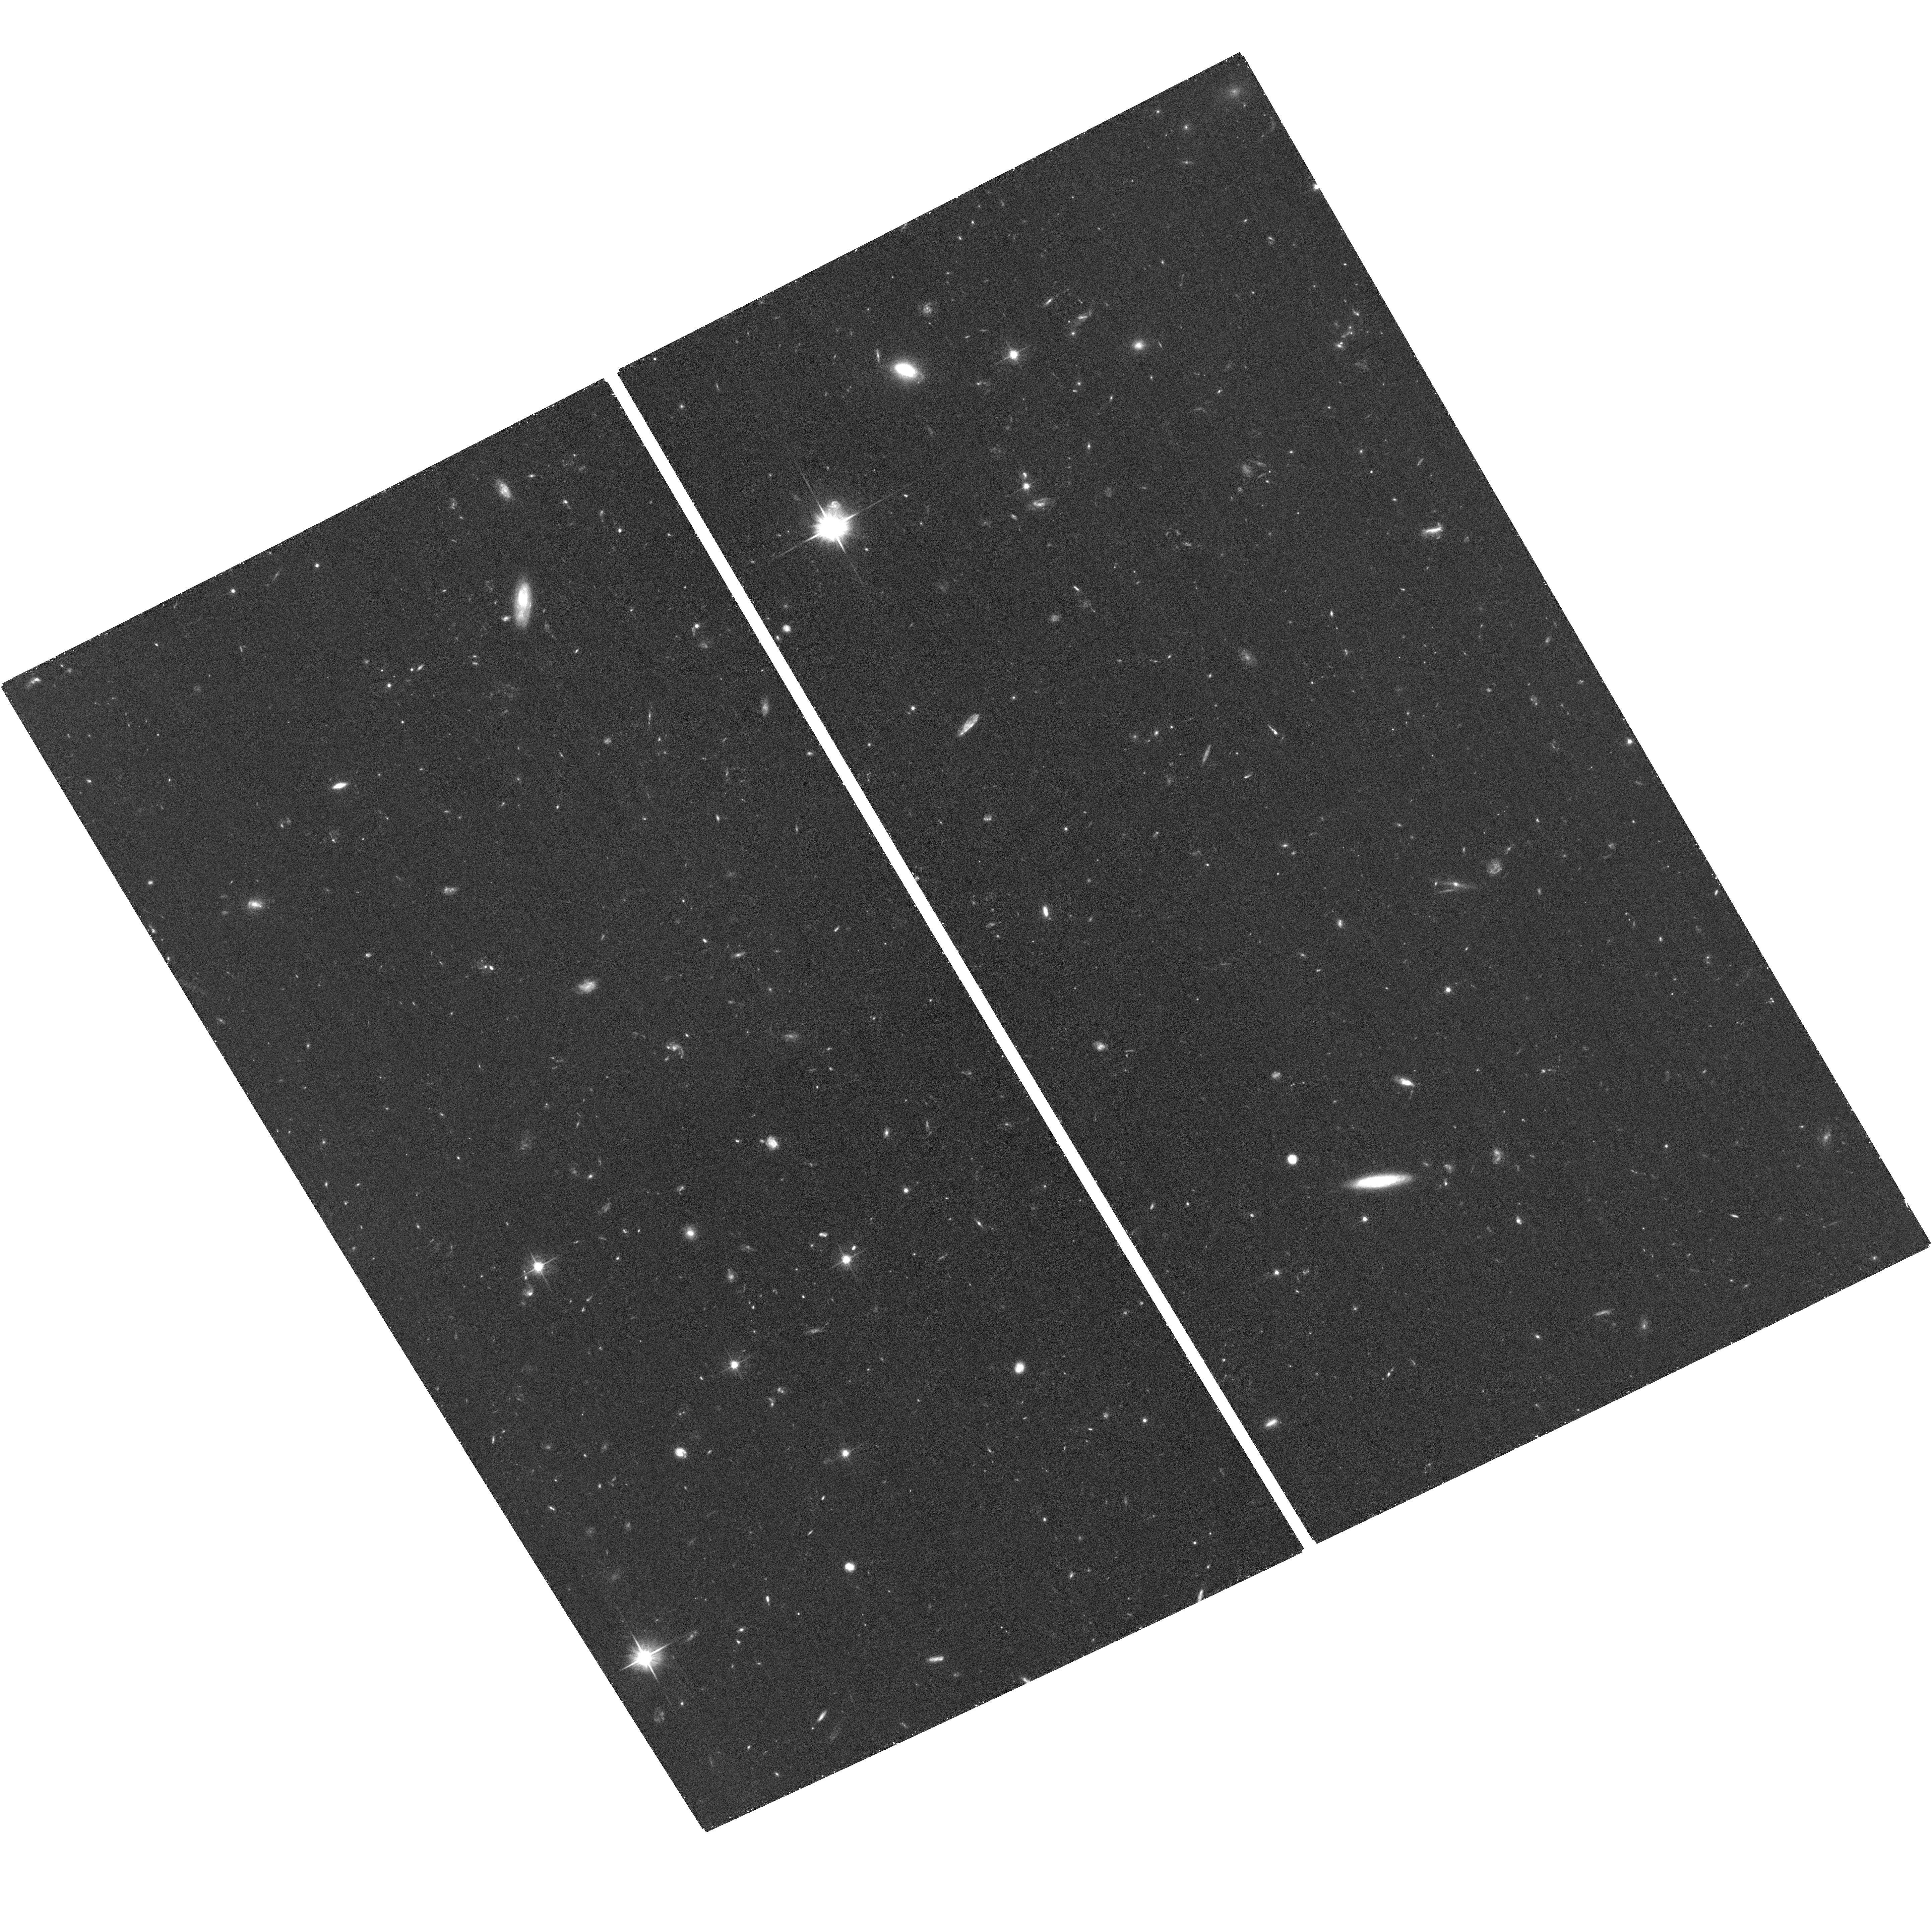
Target: CLGJ120959.0+495352. Instrument: ACS/WFC. Filter: F606W. Exposure: 32 min. Observation ID: hst_13493_02_acs_wfc_f606w_jcb802

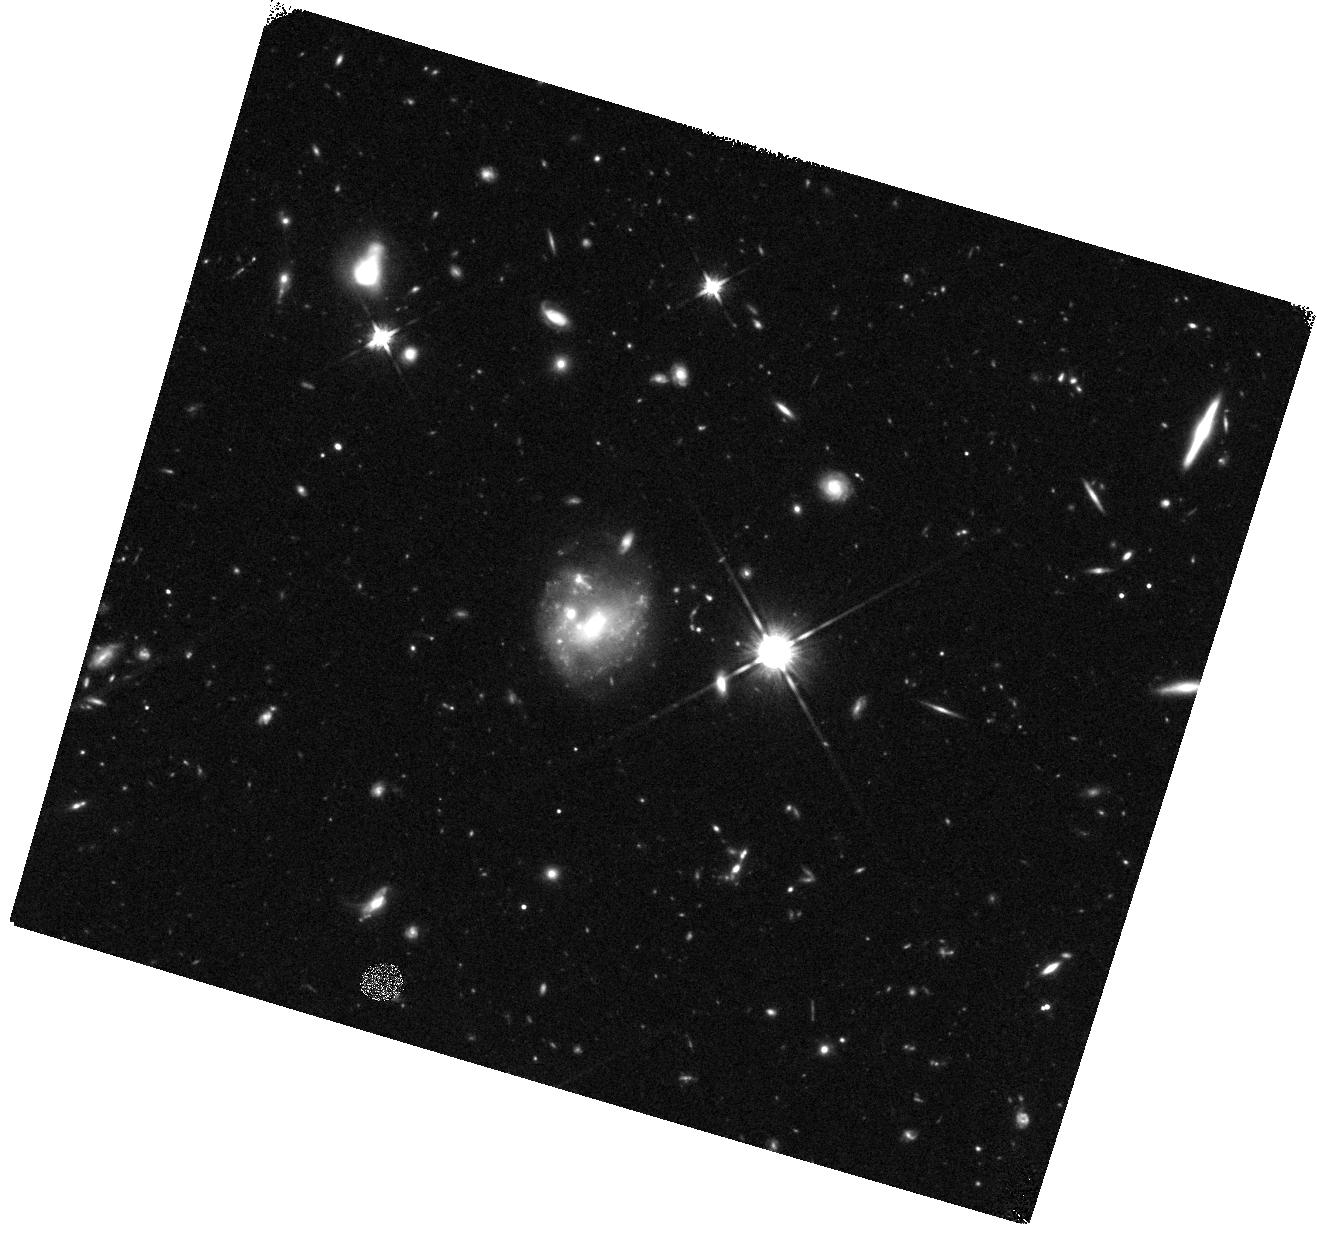
Target: field at RA 182.475°, Dec 49.791°. Instrument: WFC3/IR. Filter: F140W. Exposure: 18 min. Observation ID: hst_13493_04_wfc3_ir_f140w_icb804

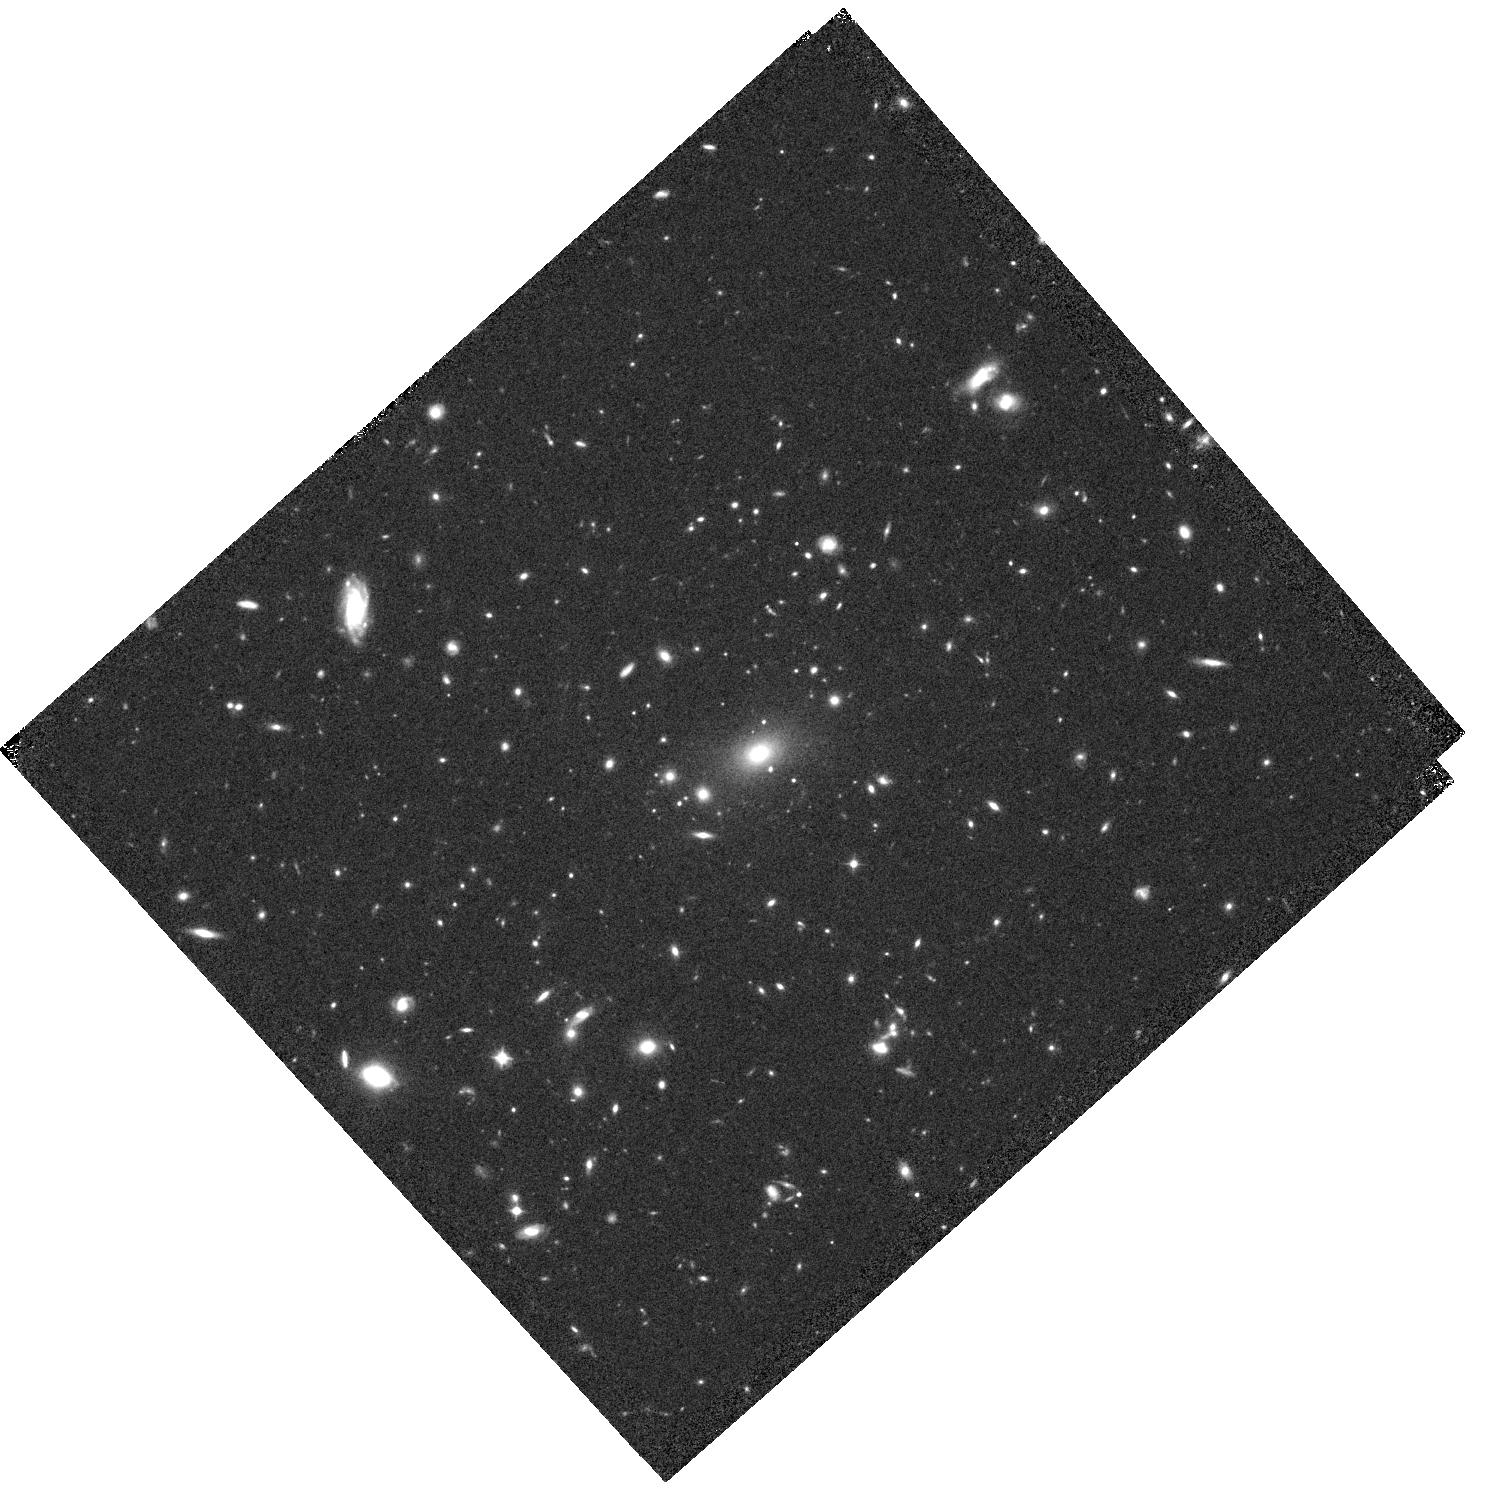
Target: CLGJ120959.0+495352. Instrument: WFC3/IR. Filter: F105W. Exposure: 20 min. Observation ID: hst_13493_05_wfc3_ir_f105w_icb805

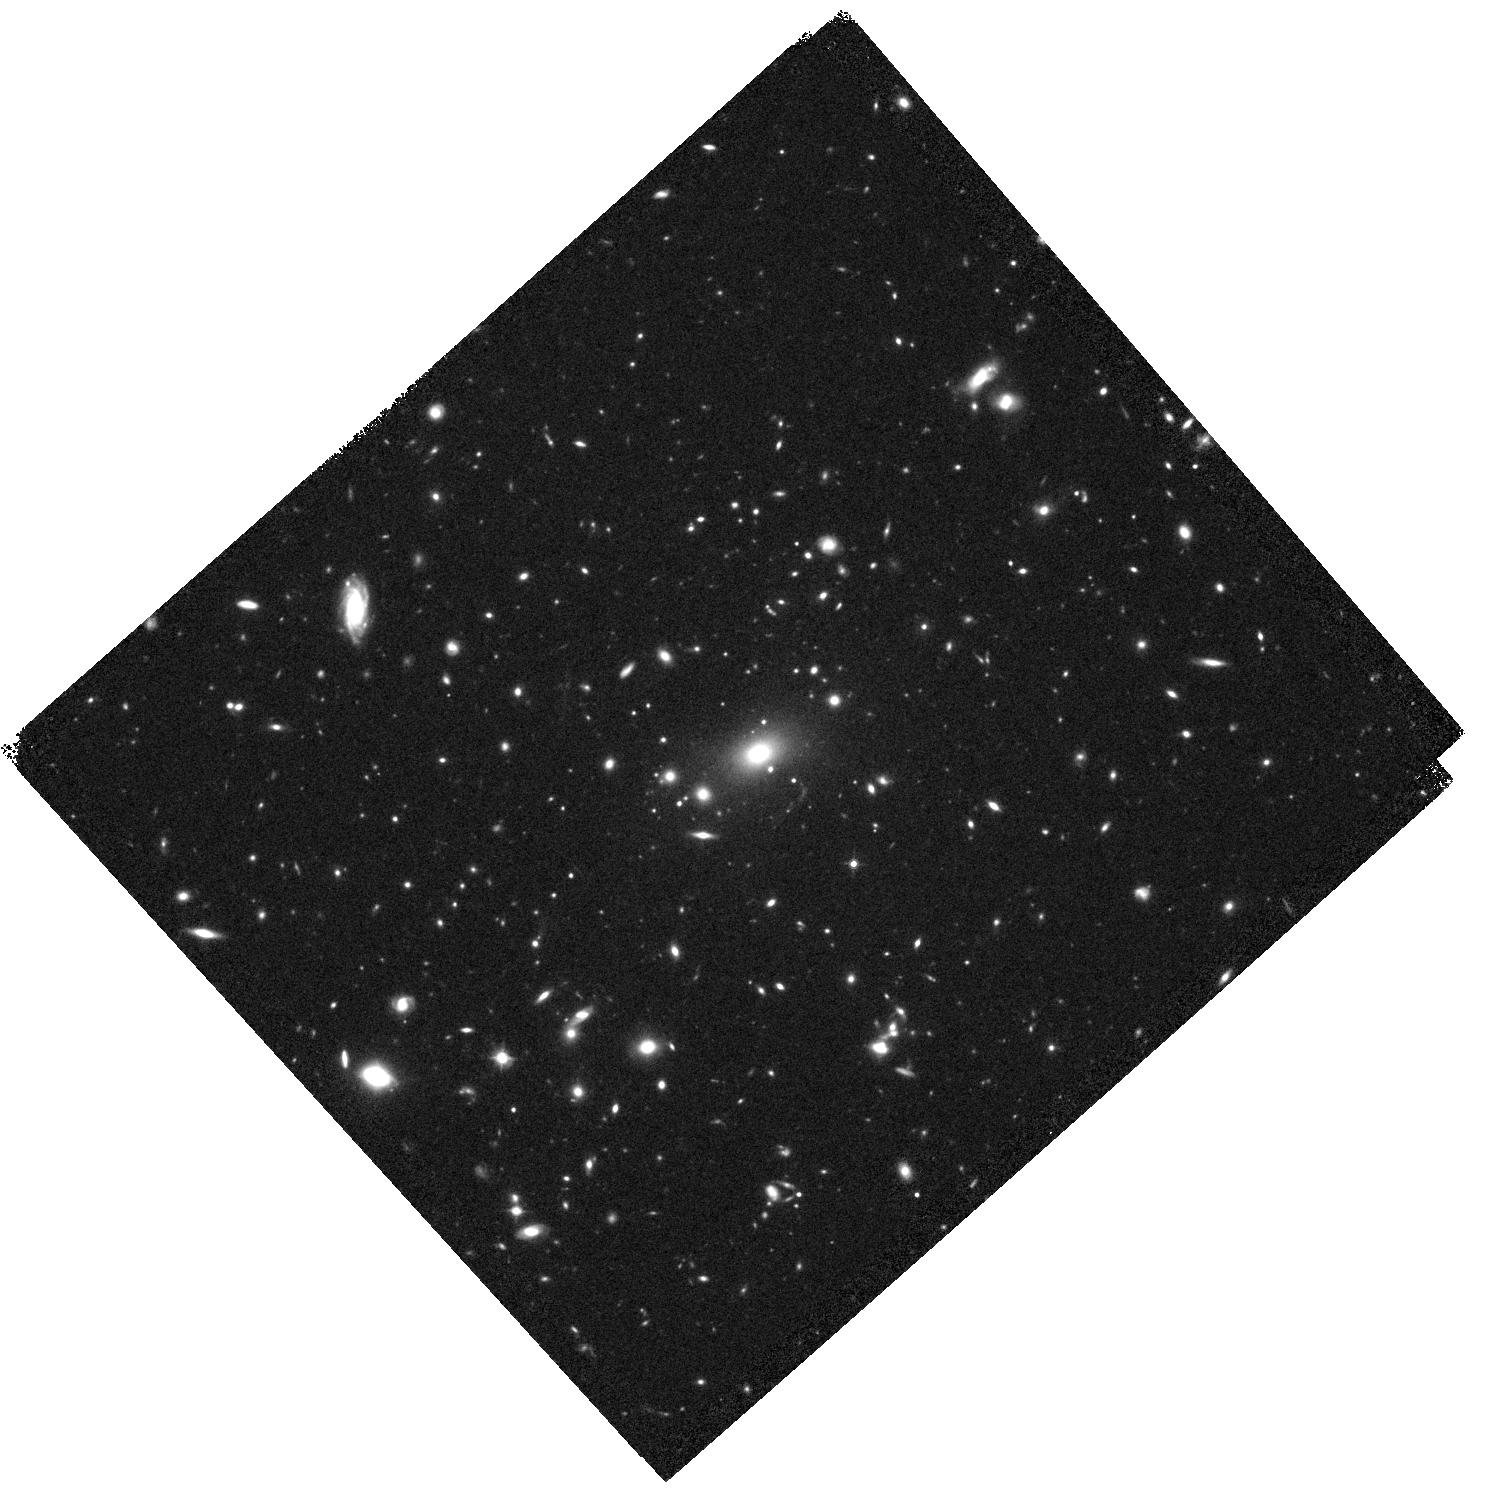
Target: CLGJ120959.0+495352. Instrument: WFC3/IR. Filter: F140W. Exposure: 19 min. Observation ID: hst_13493_05_wfc3_ir_f140w_icb805

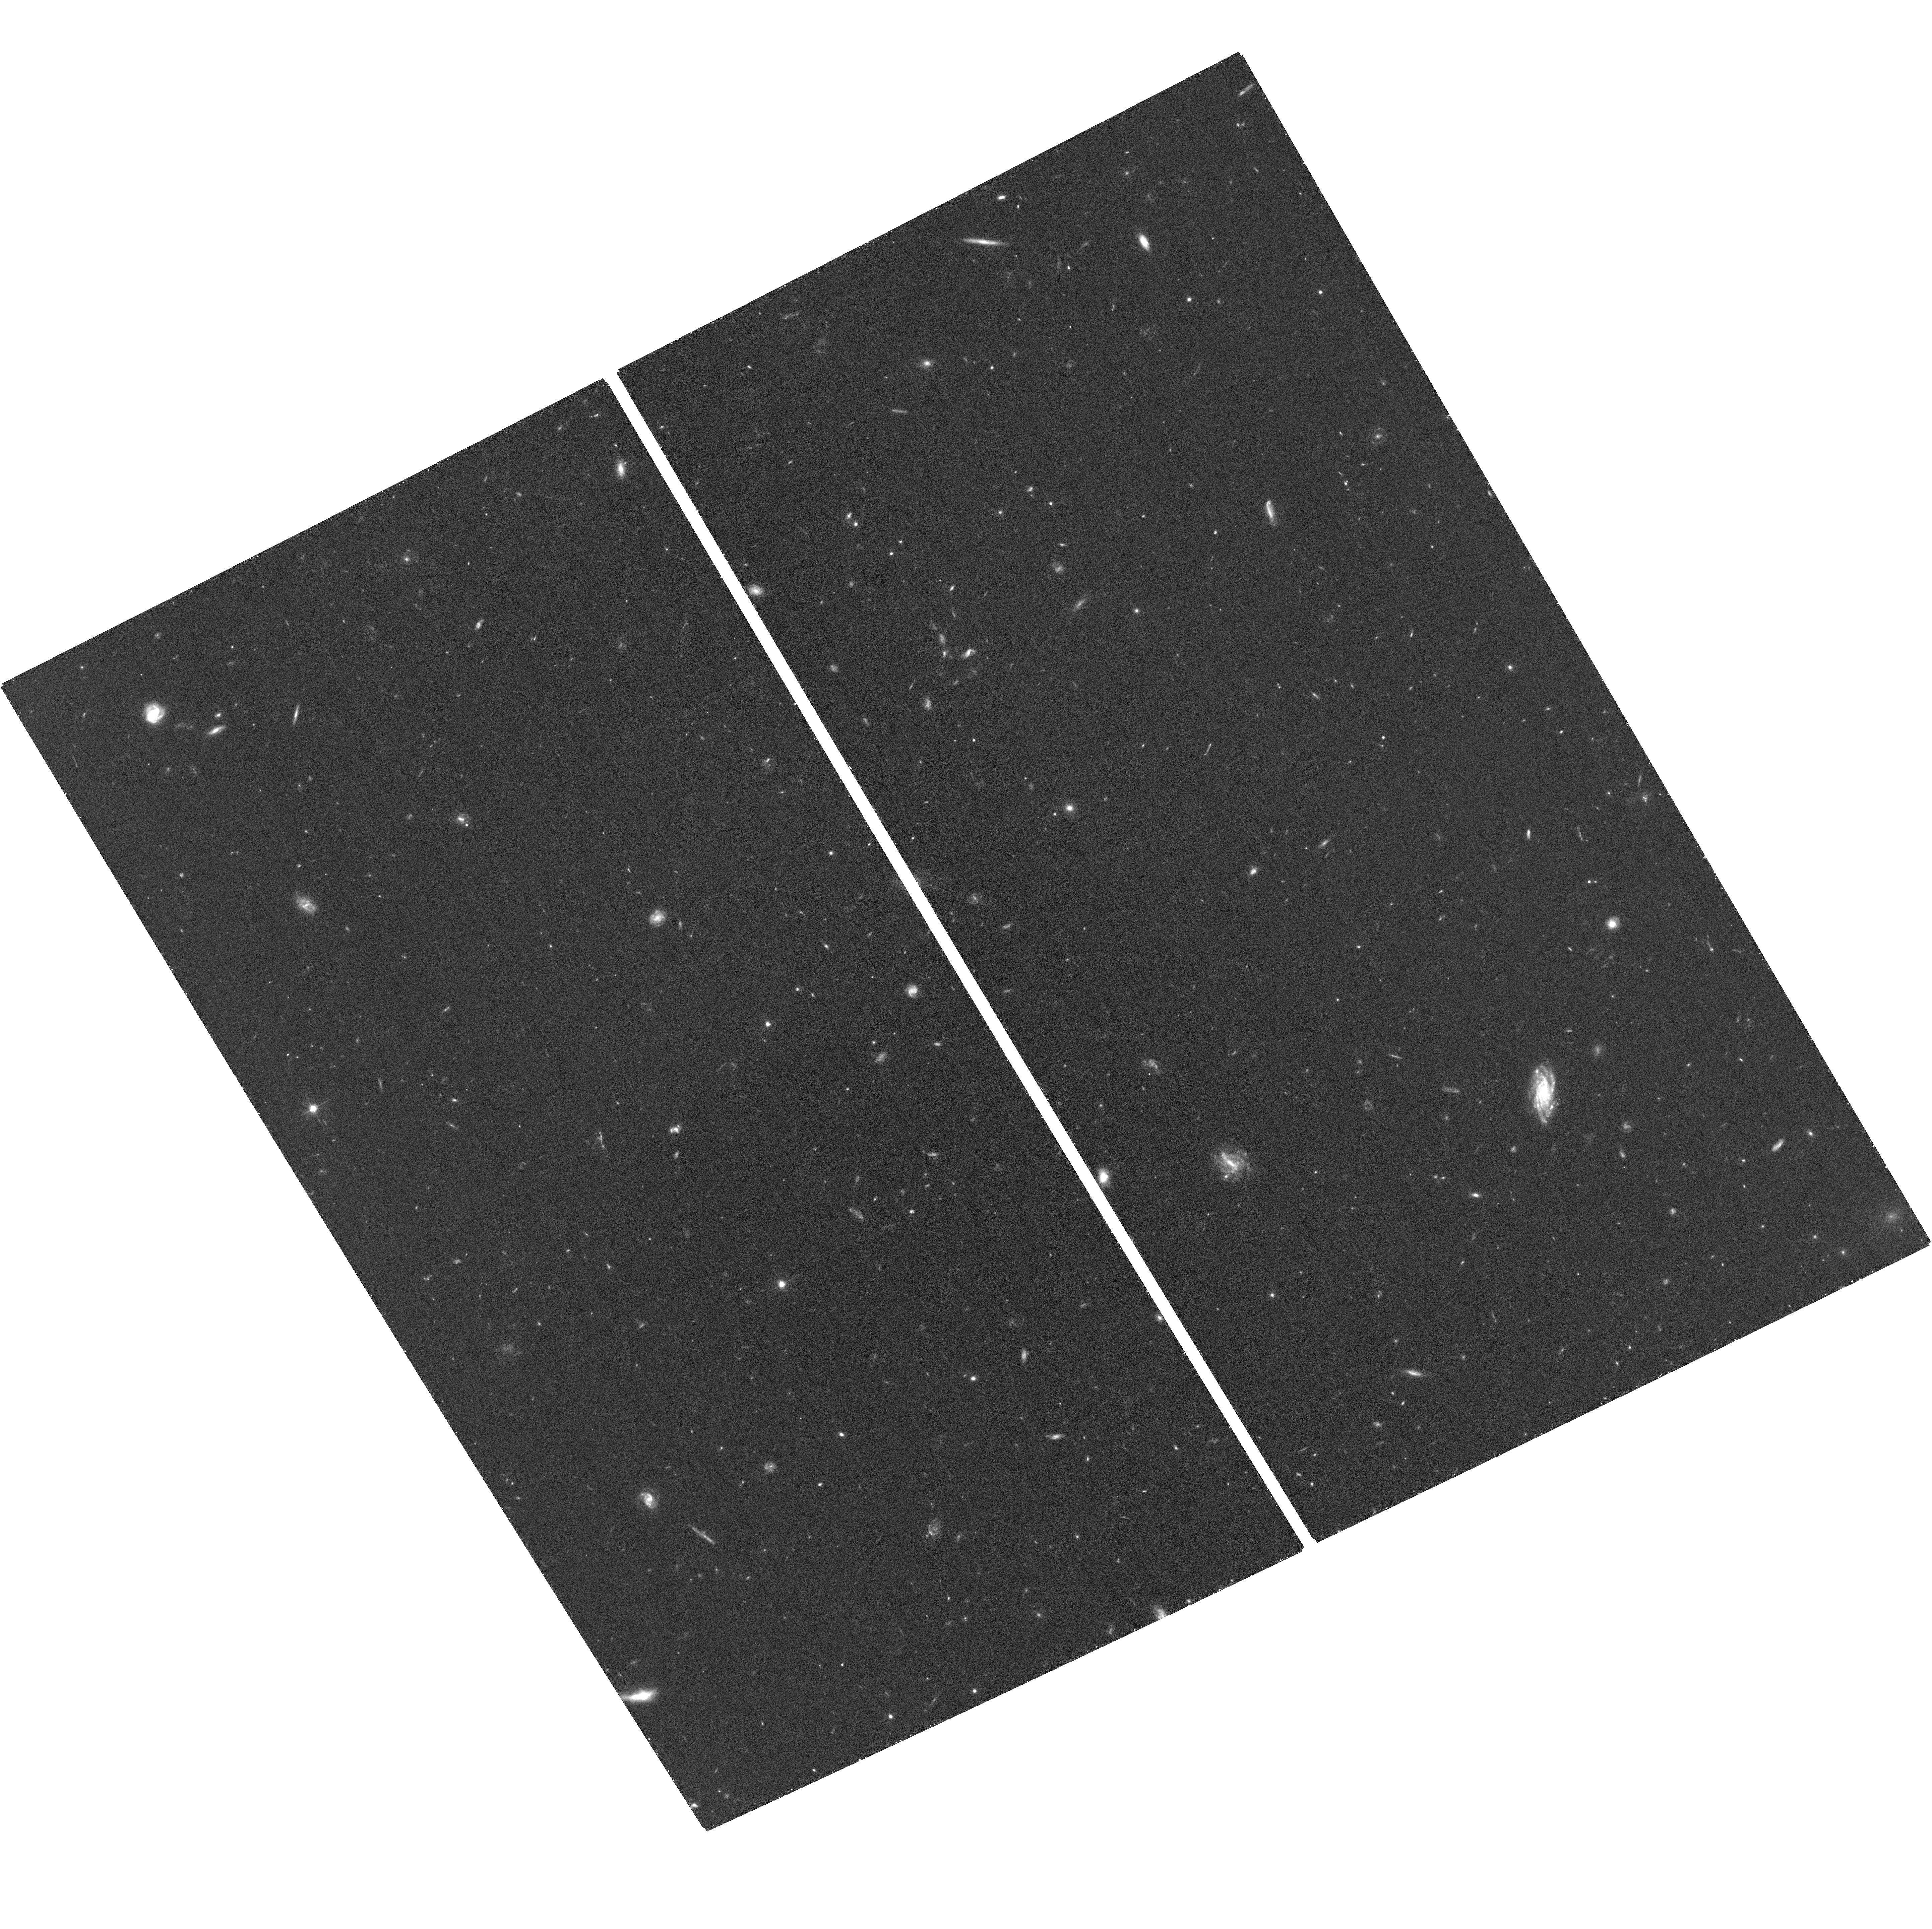
Target: CLGJ120959.0+495352. Instrument: ACS/WFC. Filter: F606W. Exposure: 32 min. Observation ID: hst_13493_01_acs_wfc_f606w_jcb801

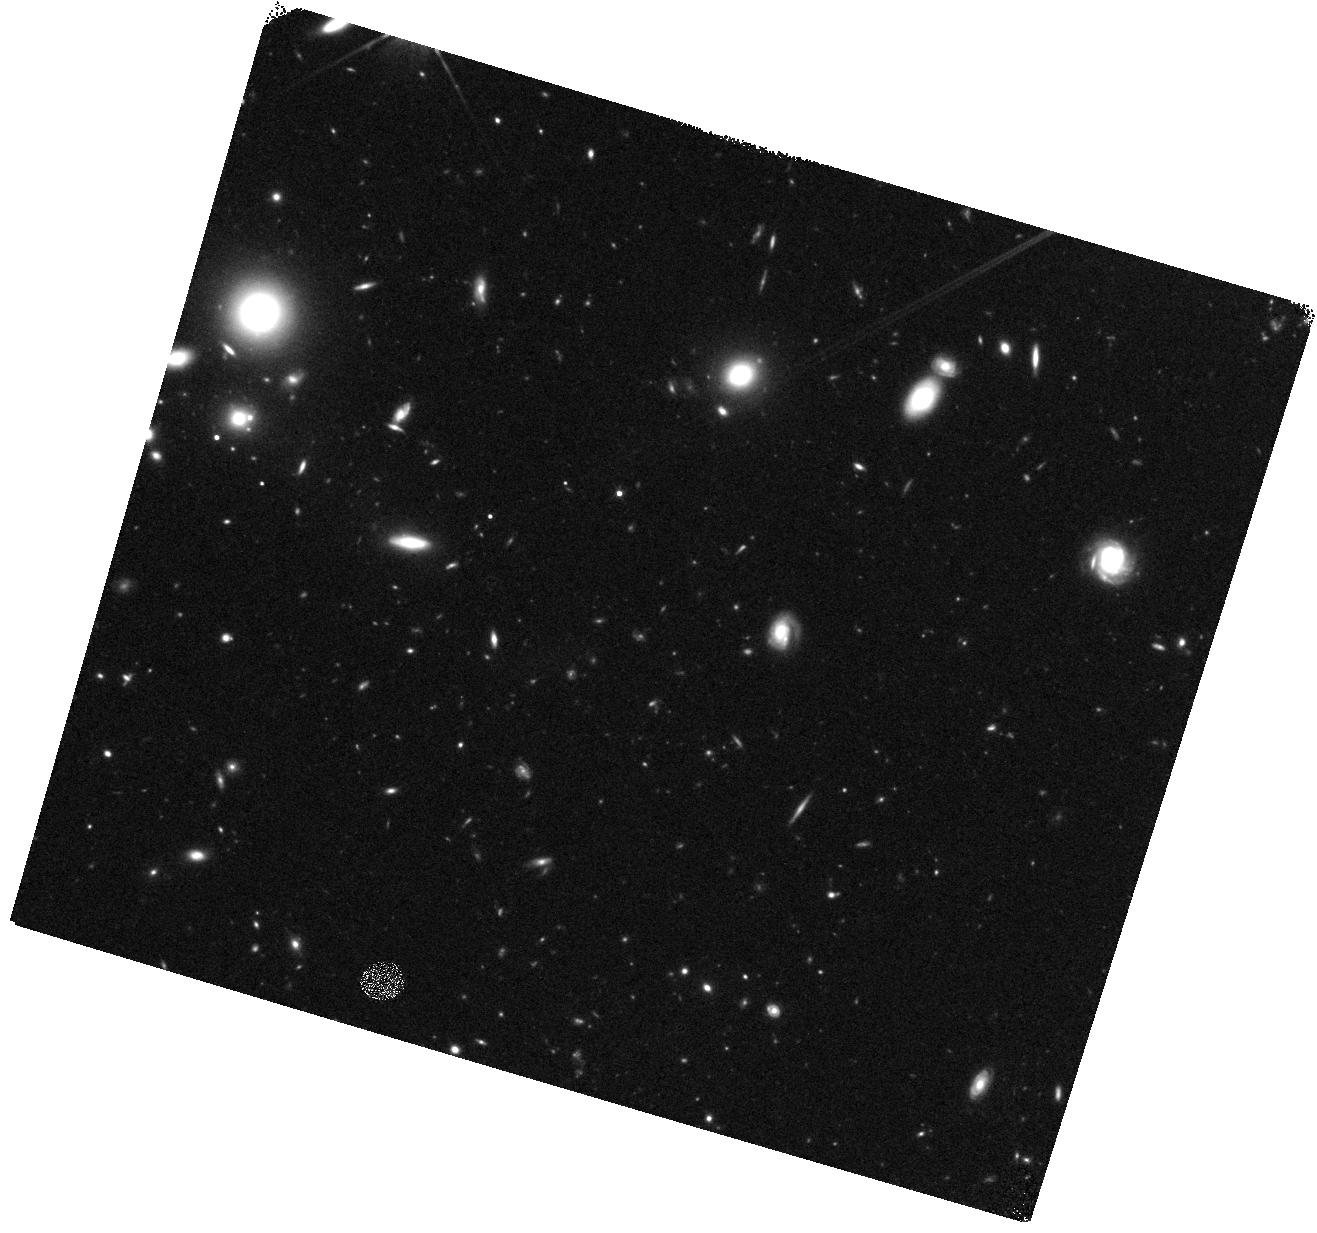
Target: field at RA 182.551°, Dec 49.766°. Instrument: WFC3/IR. Filter: F140W. Exposure: 18 min. Observation ID: hst_13493_02_wfc3_ir_f140w_icb802

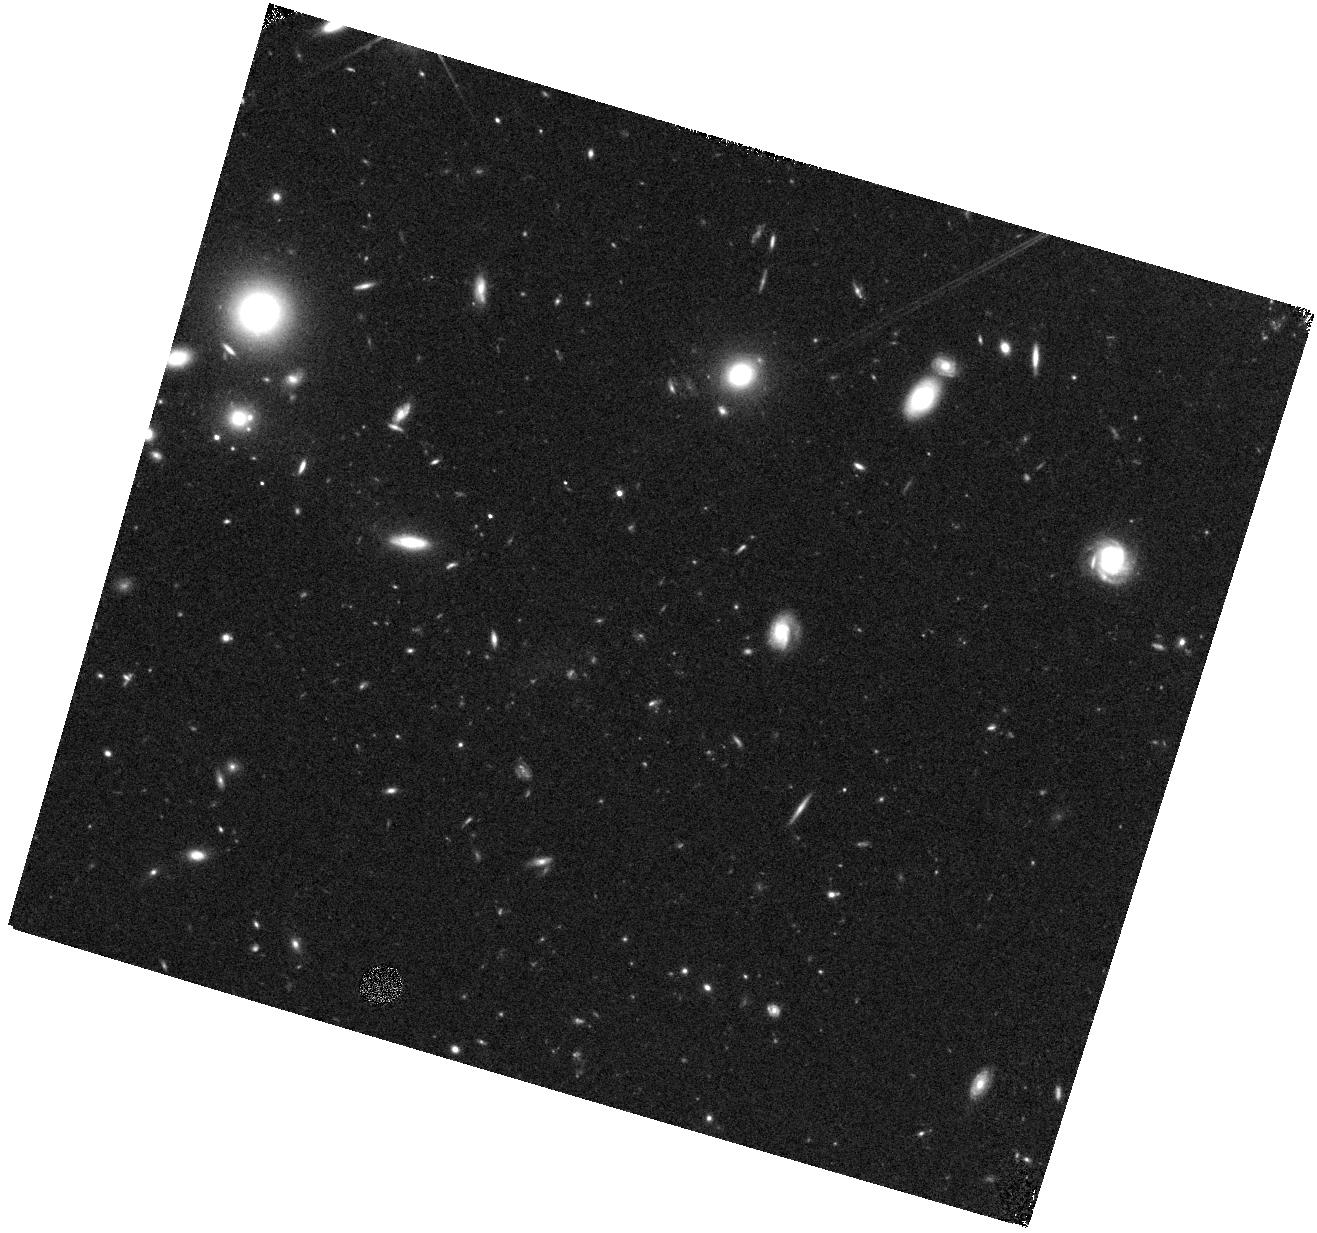
Target: field at RA 182.551°, Dec 49.766°. Instrument: WFC3/IR. Filter: F105W. Exposure: 19 min. Observation ID: hst_13493_02_wfc3_ir_f105w_icb802

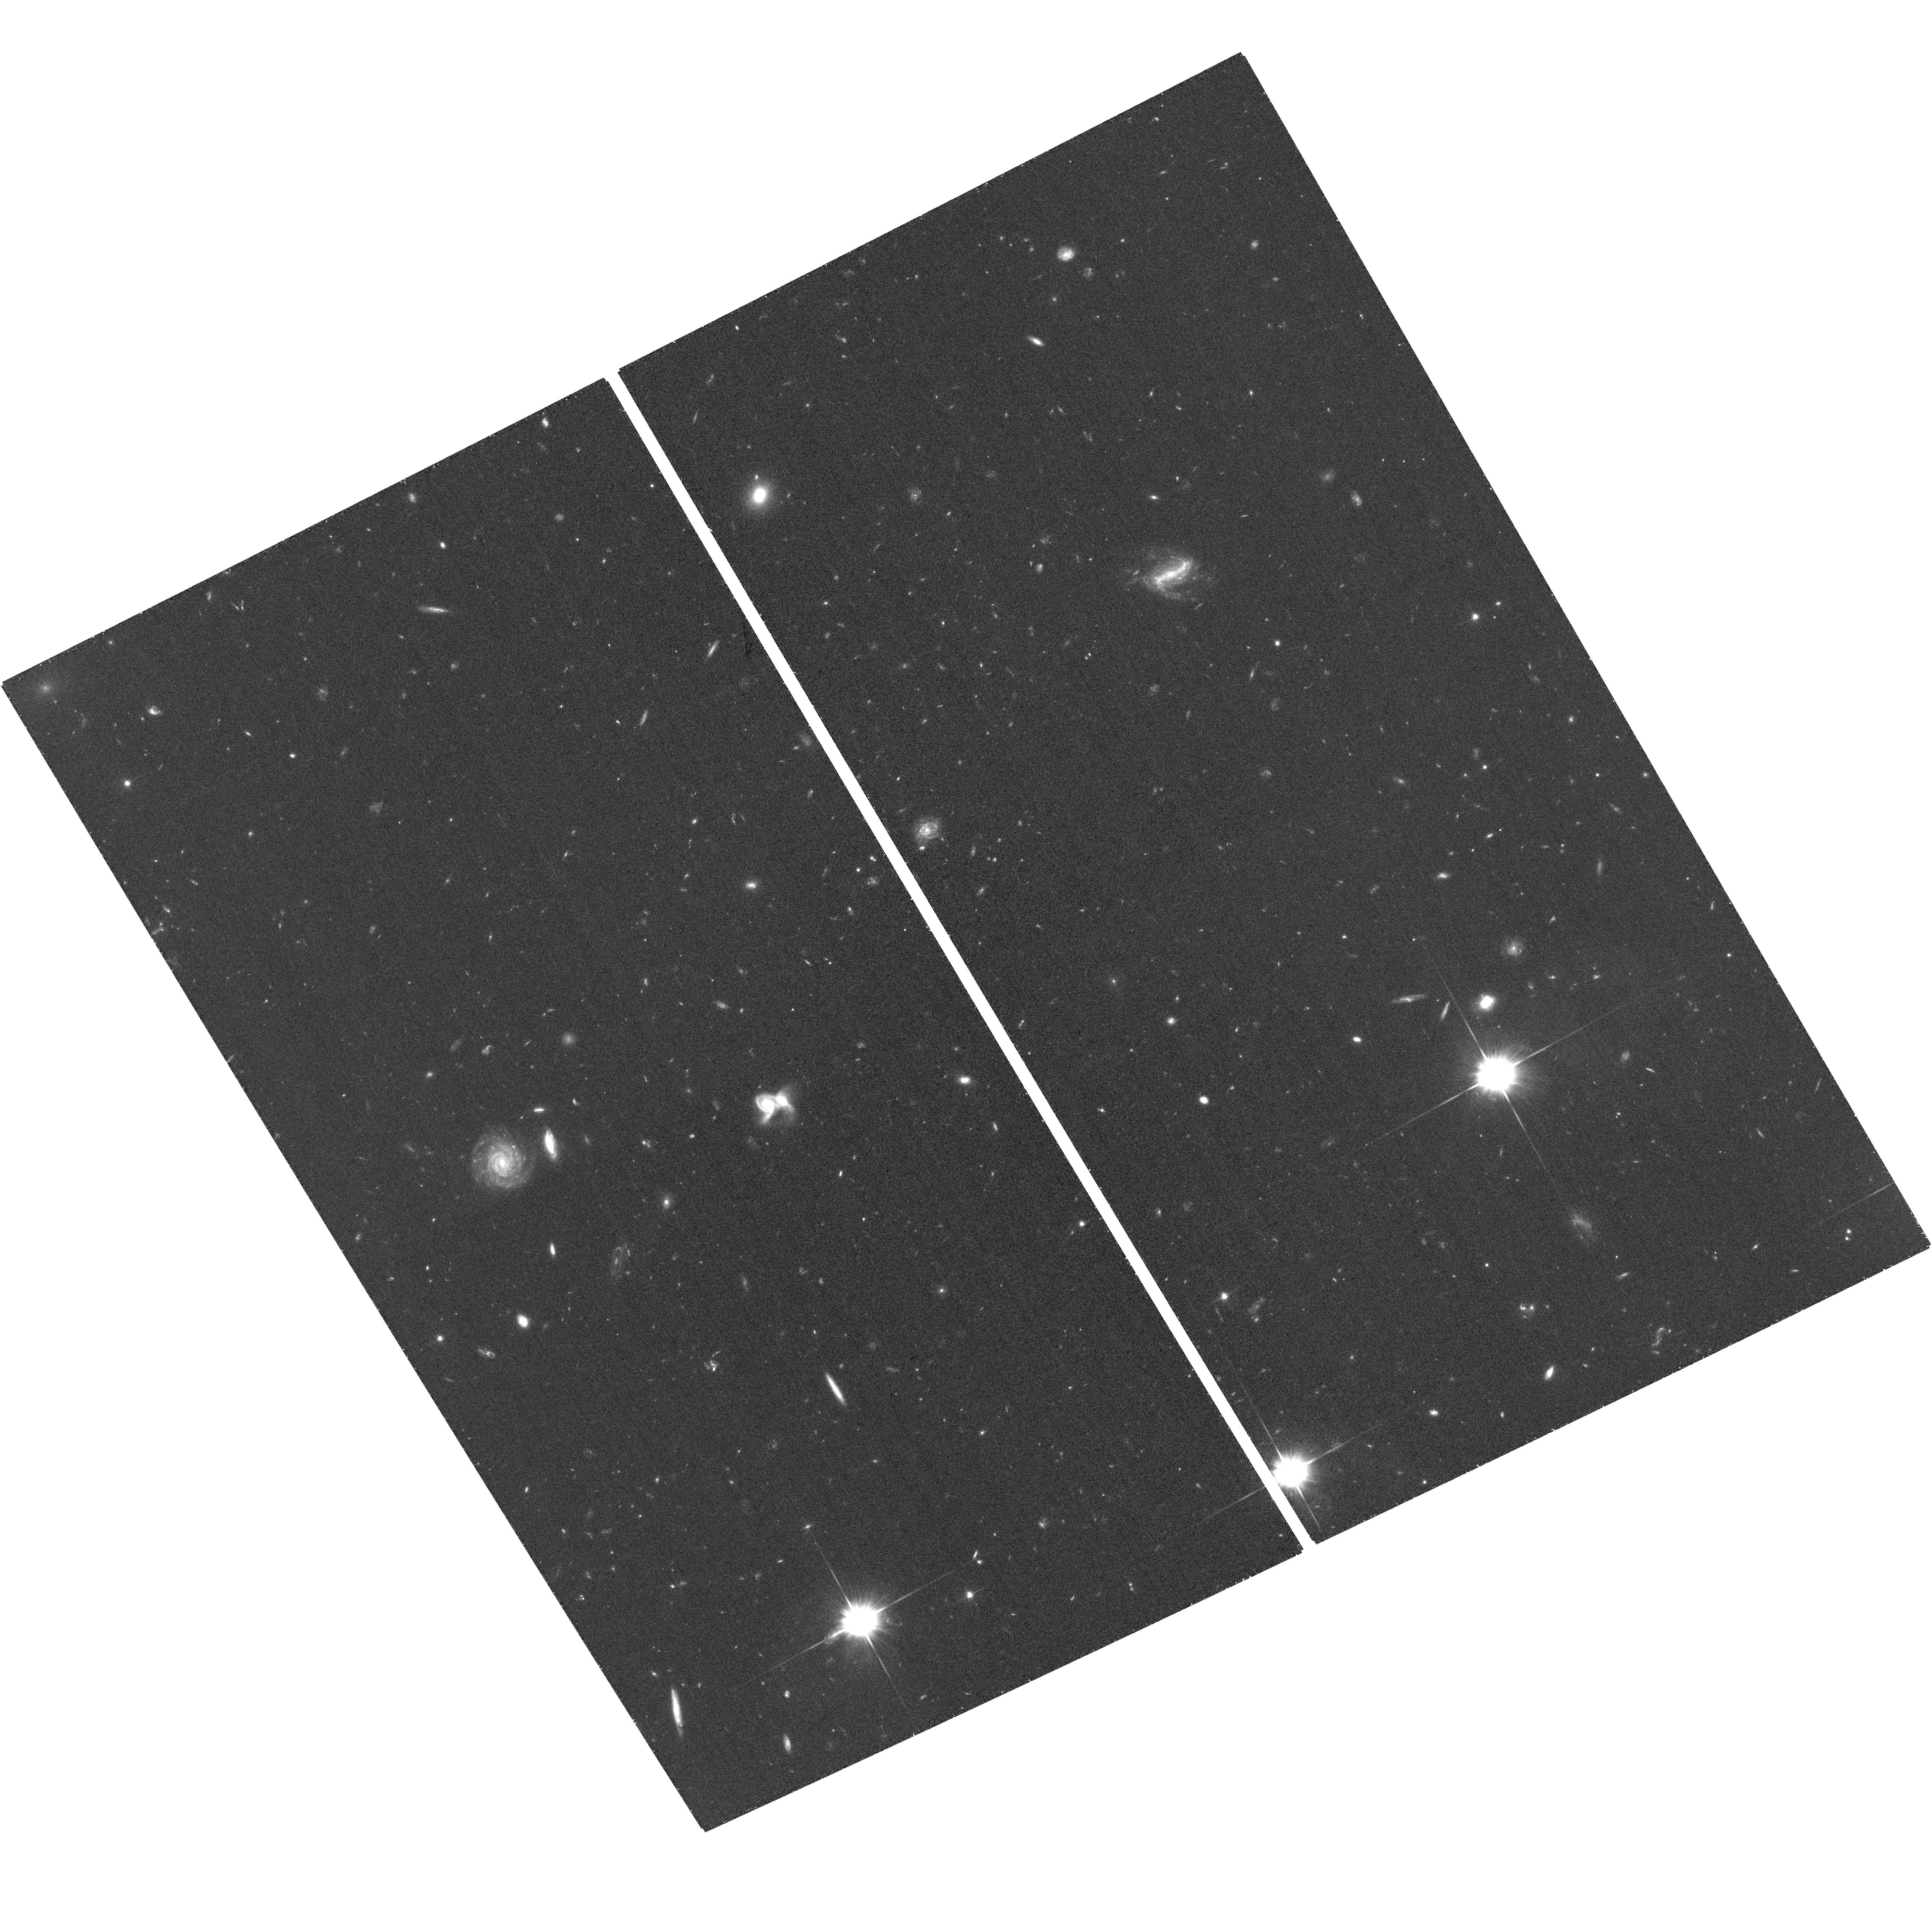
Target: CLGJ120959.0+495352. Instrument: ACS/WFC. Filter: F606W. Exposure: 32 min. Observation ID: hst_13493_04_acs_wfc_f606w_jcb804

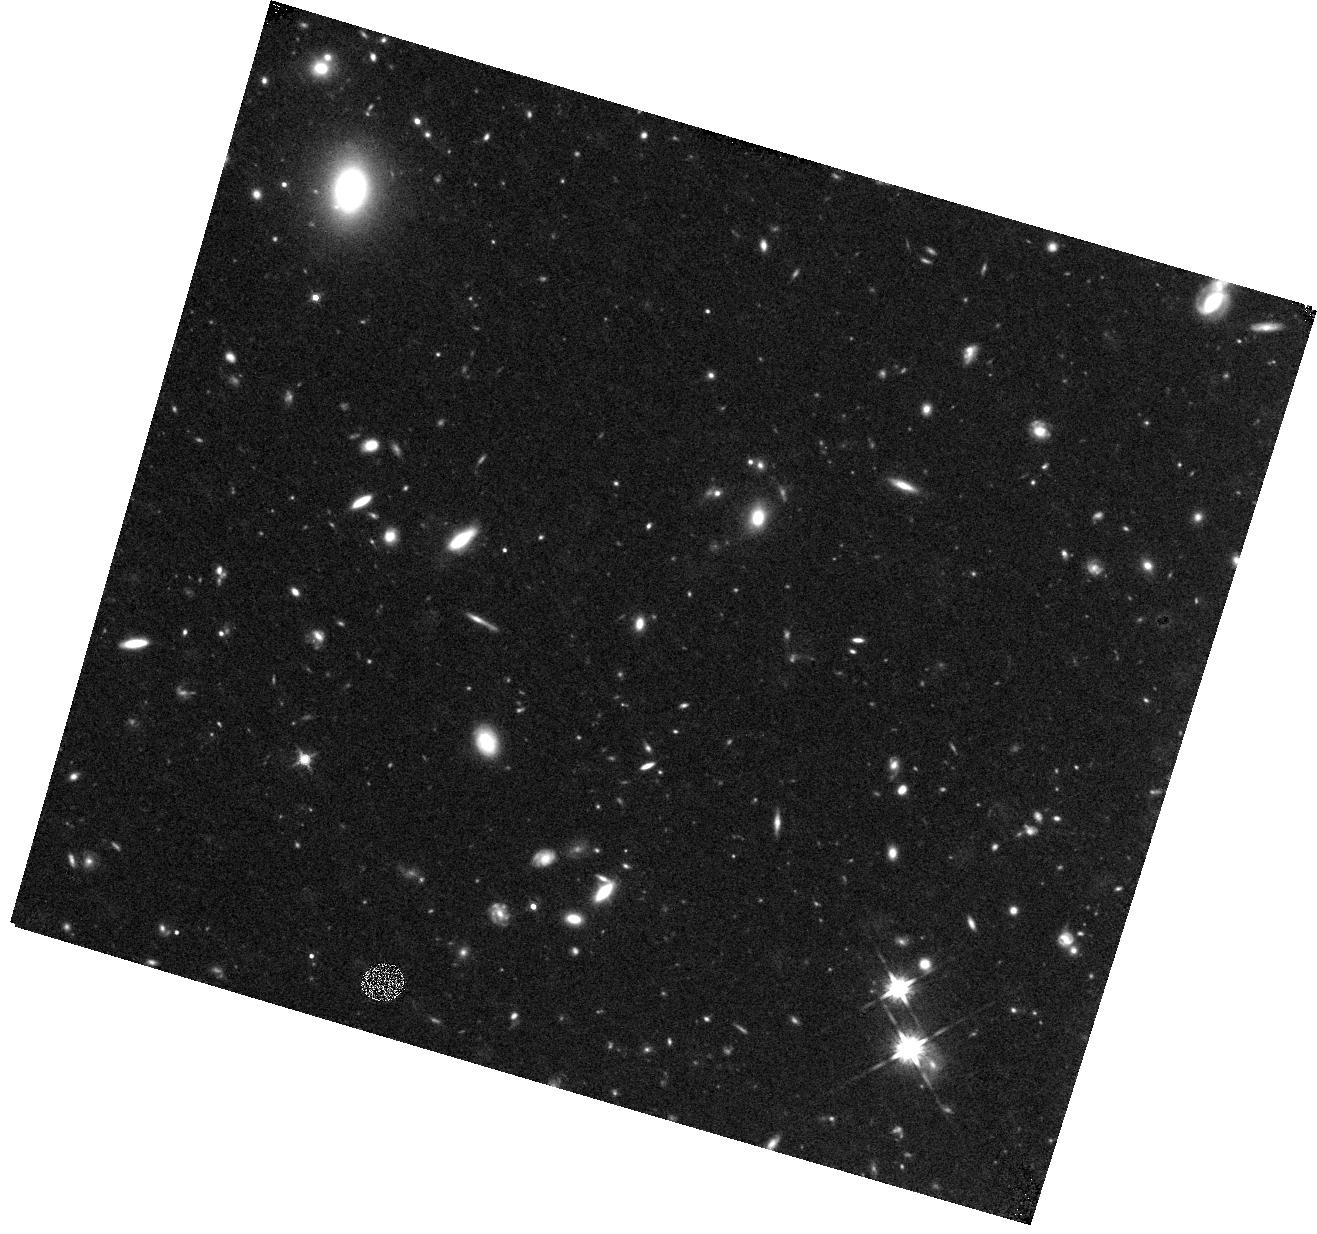
Target: field at RA 182.593°, Dec 49.813°. Instrument: WFC3/IR. Filter: F140W. Exposure: 18 min. Observation ID: hst_13493_01_wfc3_ir_f140w_icb801

An XMM-Newton+HST study of the likely most X-ray luminous z>=0.9 galaxy cluster (PI: Schrabback, Tim)

We propose XMM-Newton+HST observations of the new, extremely X-ray luminous cluster ClGJ120959.0+495352 (z=0.90), discovered through our combined search of RASS and SDSS data. Optical and SZ data suggest that it is an excellent candidate for a very massive, dynamically relaxed cooling-core cluster, which are extremely rare at high z. The XMM-Newton data will provide the first resolved X-ray imaging of the system to confirm its dynamical state and constrain both the temperature profile and global cluster properties. The HST data will provide complementary constraints on the cluster mass and dynamical state from strong and weak lensing, enabling the comparison to scaling relations and the assessment if the cluster's discovery is in line with standard cosmological expectations.